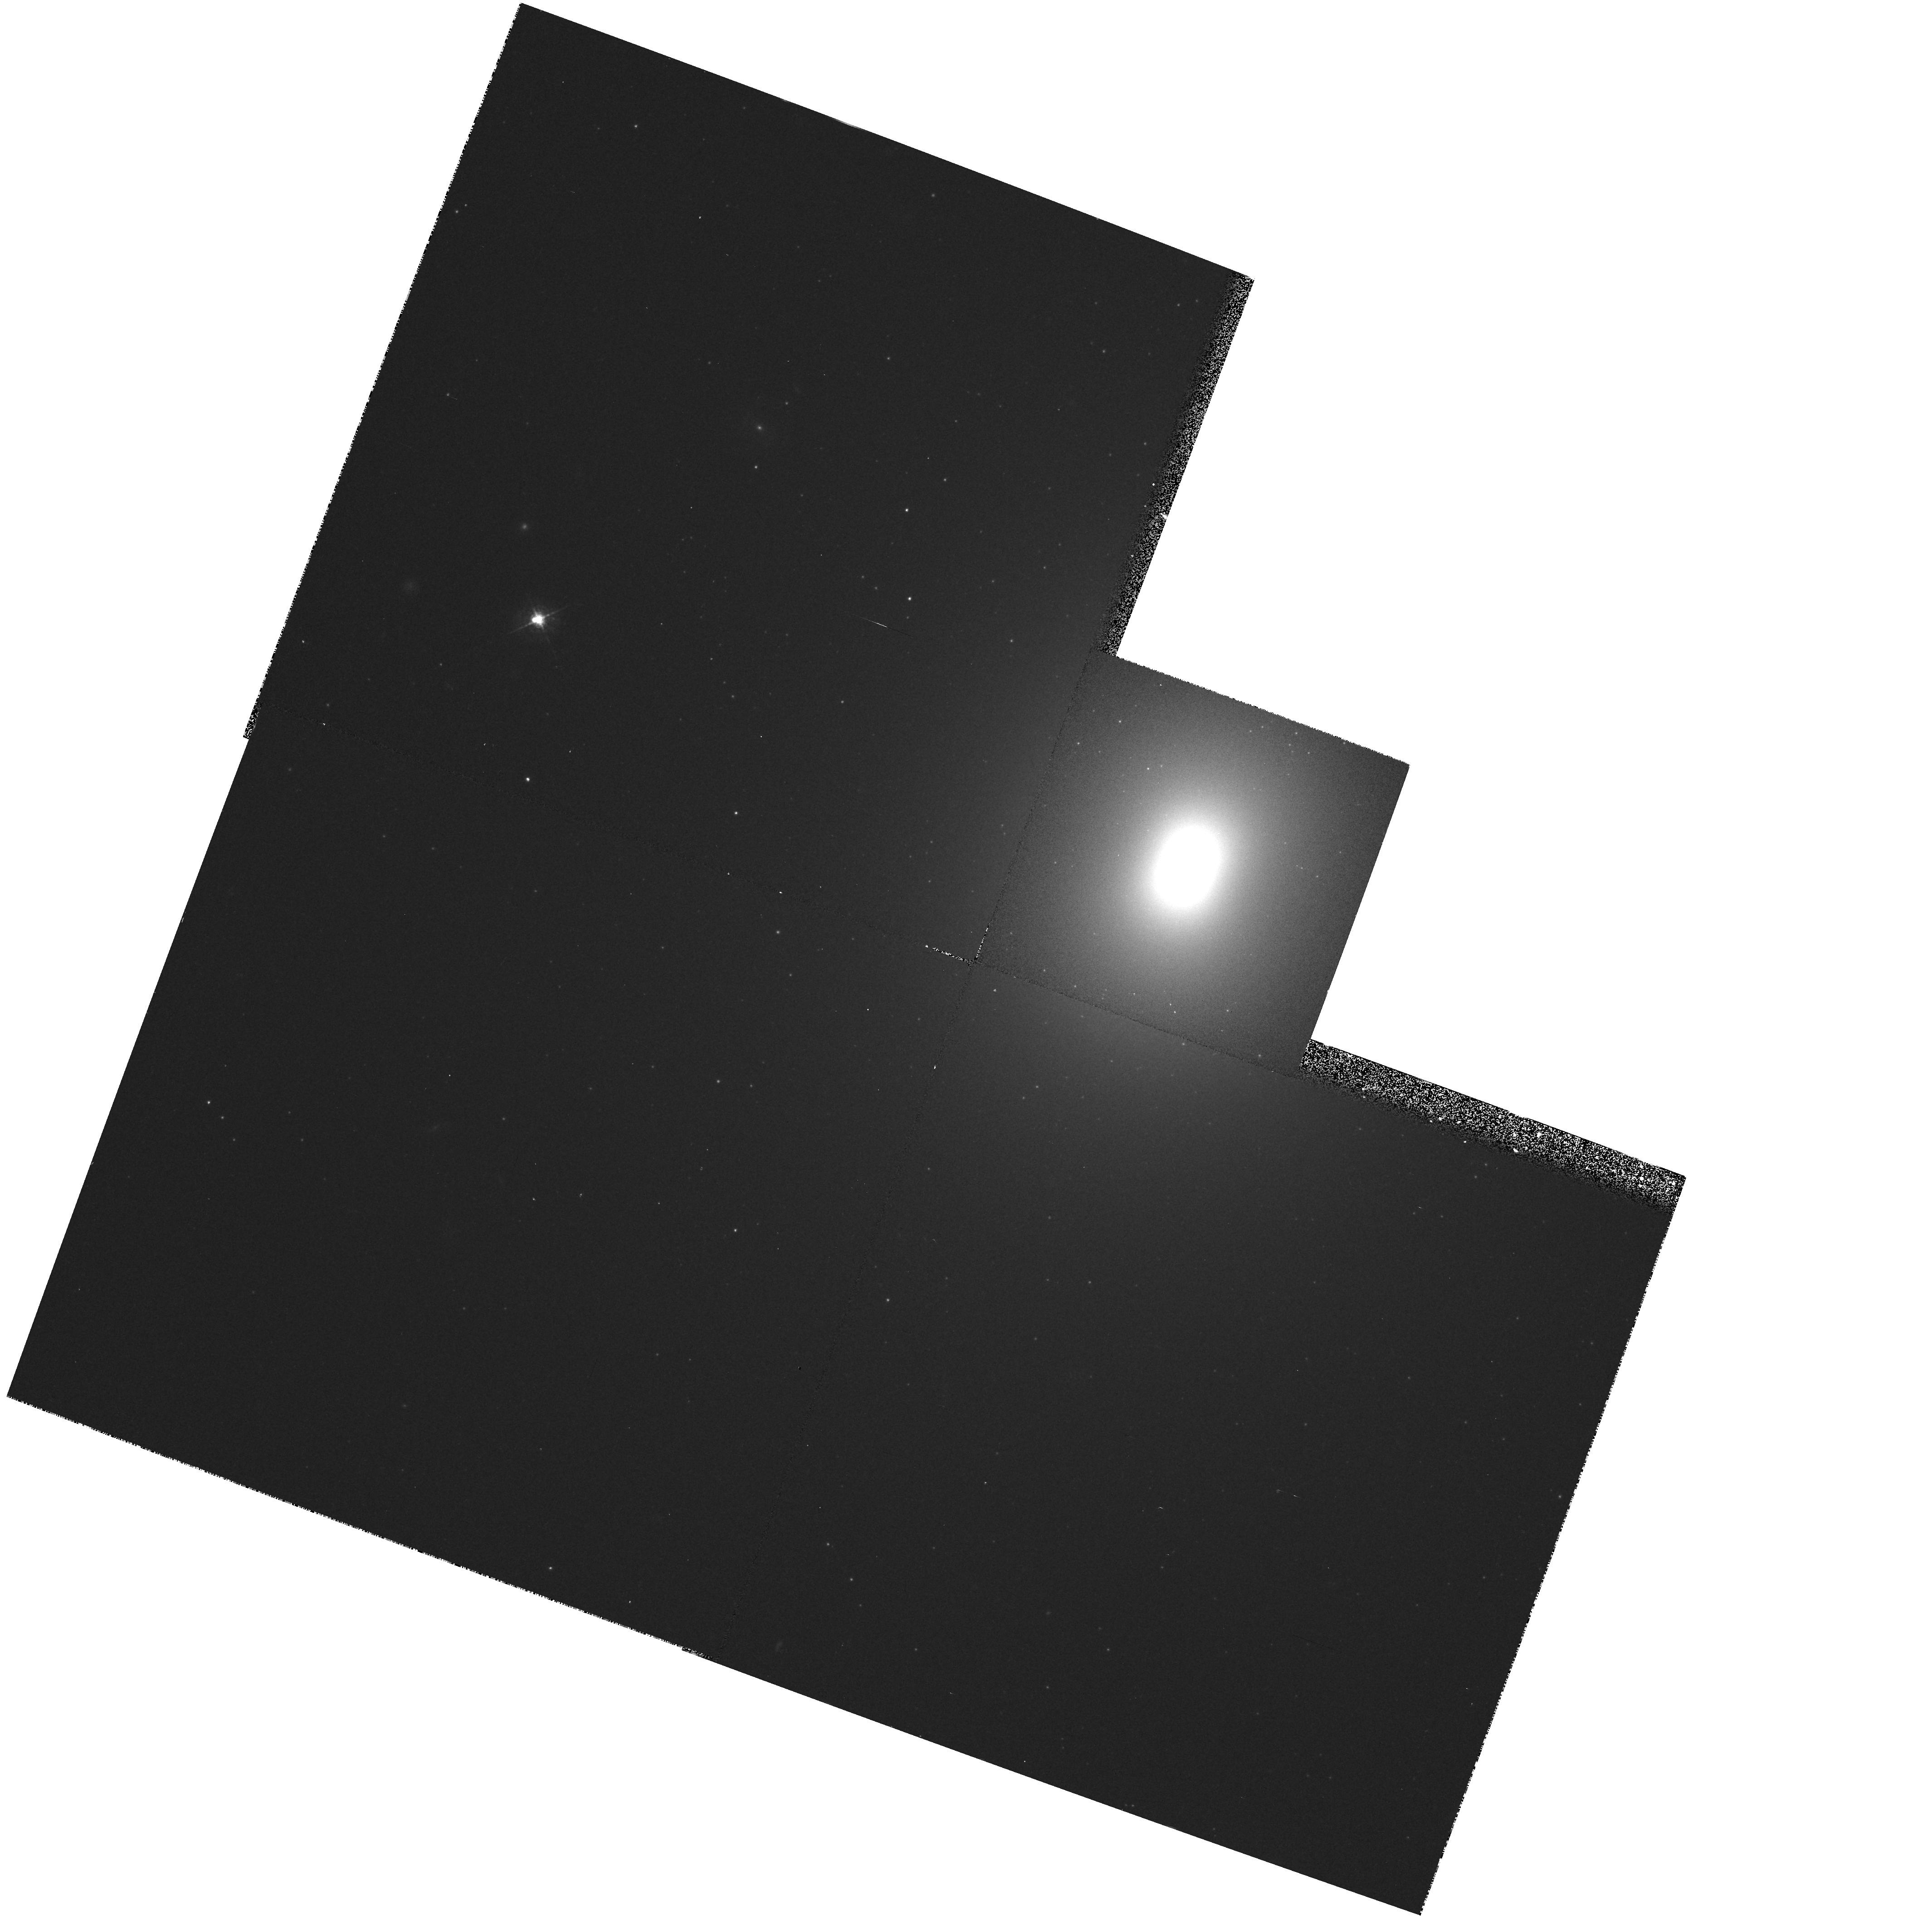
Target: NGC4261. Instrument: WFPC2/PC. Filter: F547M. Exposure: 13 min. Observation ID: hst_5124_02_wfpc2_pc_f547m_u2i502

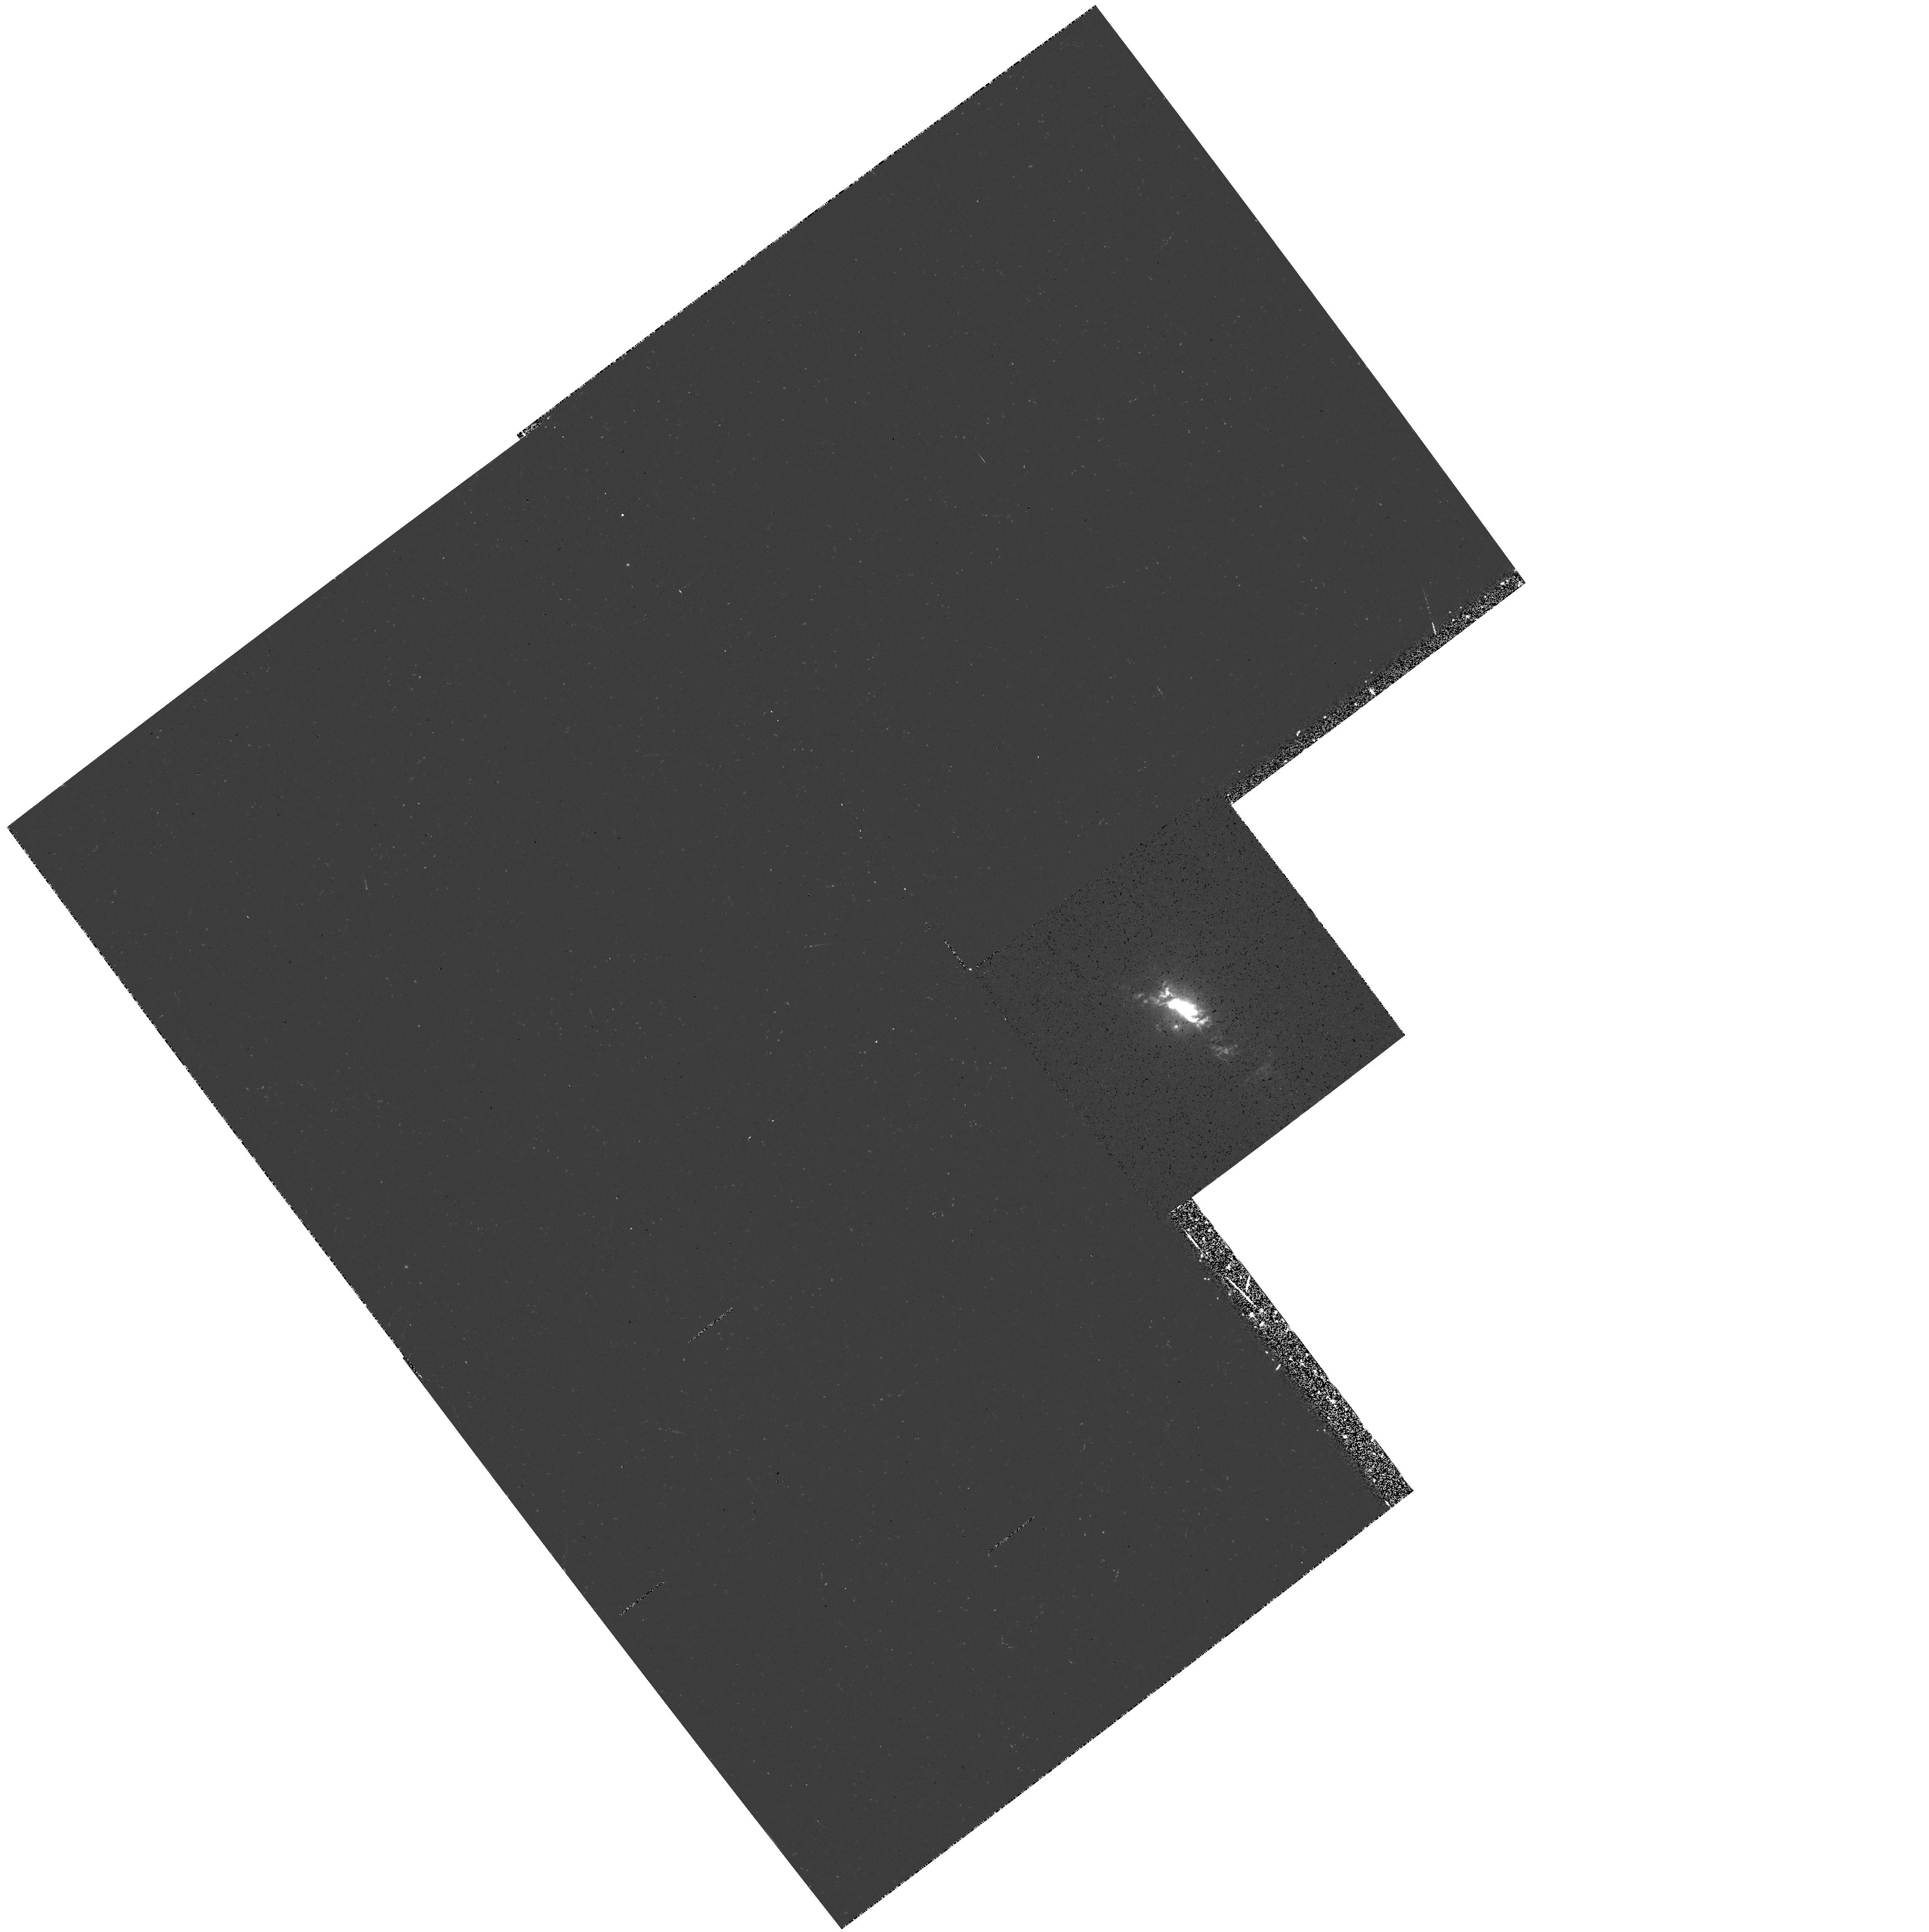
Target: NGC4151. Instrument: WFPC2/PC. Filter: F502N. Exposure: 14 min. Observation ID: hst_5124_01_wfpc2_pc_f502n_u2i501

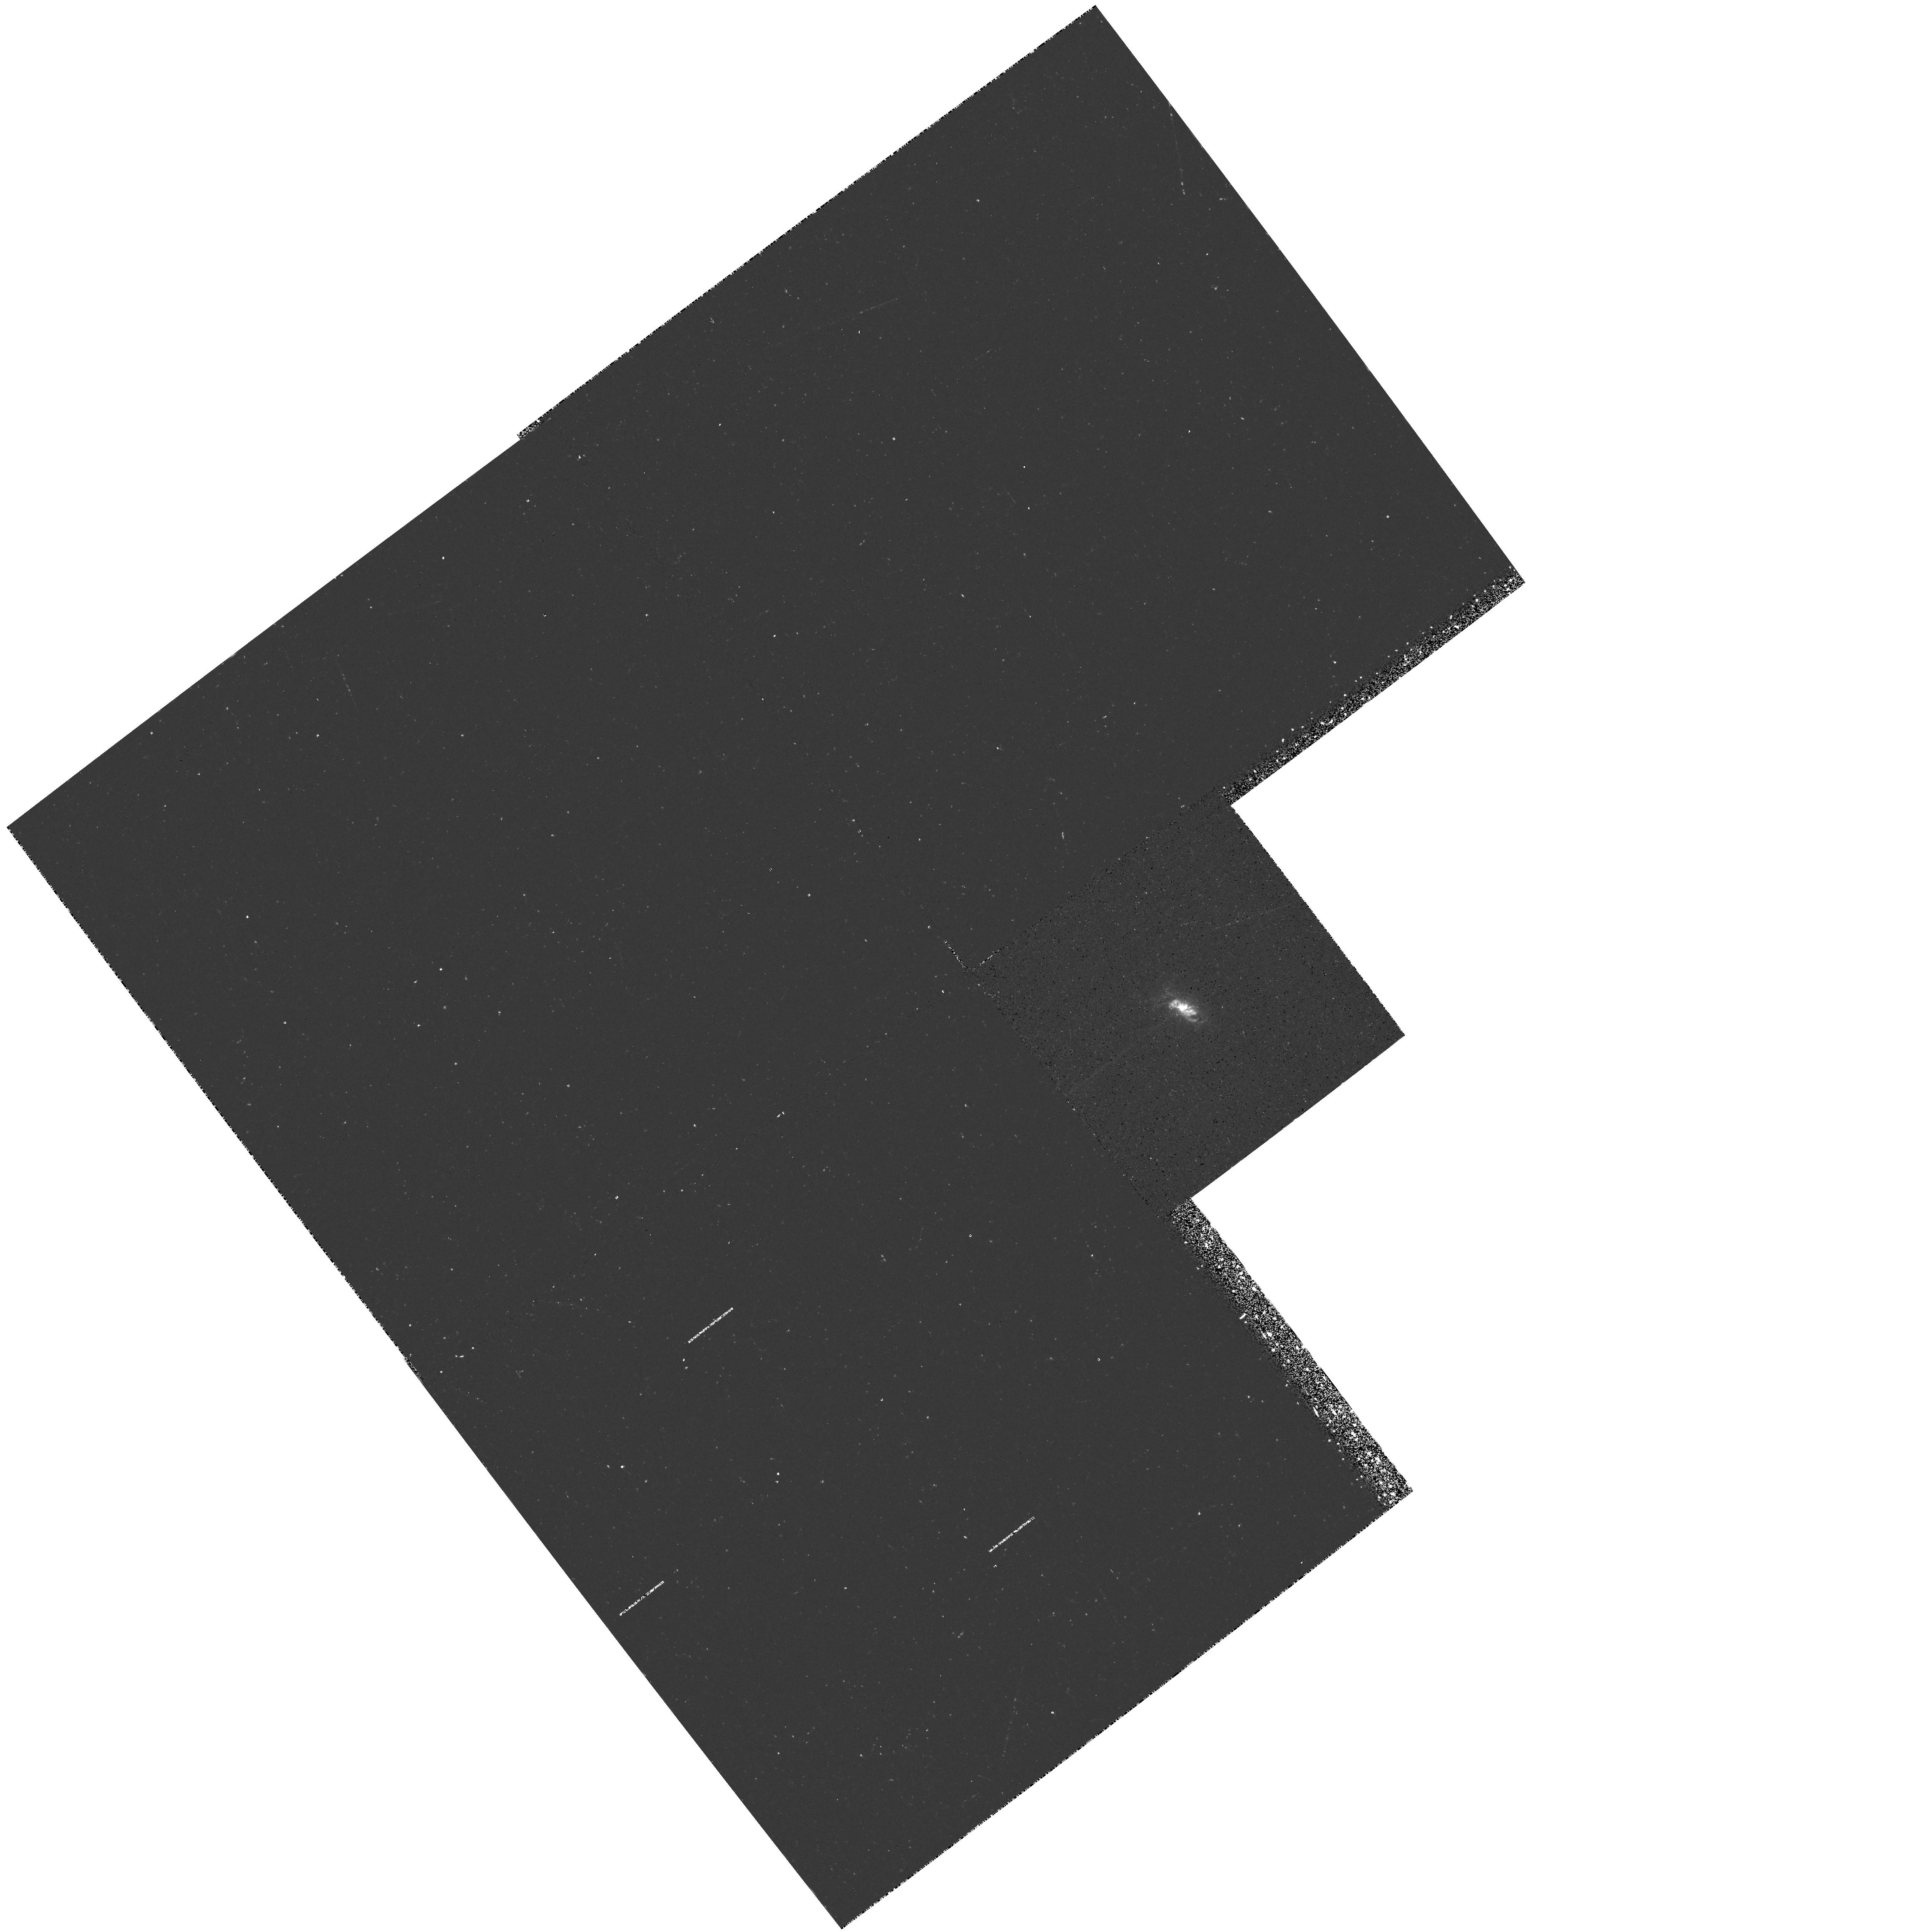
Target: NGC4151. Instrument: WFPC2/PC. Filter: F375N. Exposure: 28 min. Observation ID: hst_5124_01_wfpc2_pc_f375n_u2i501

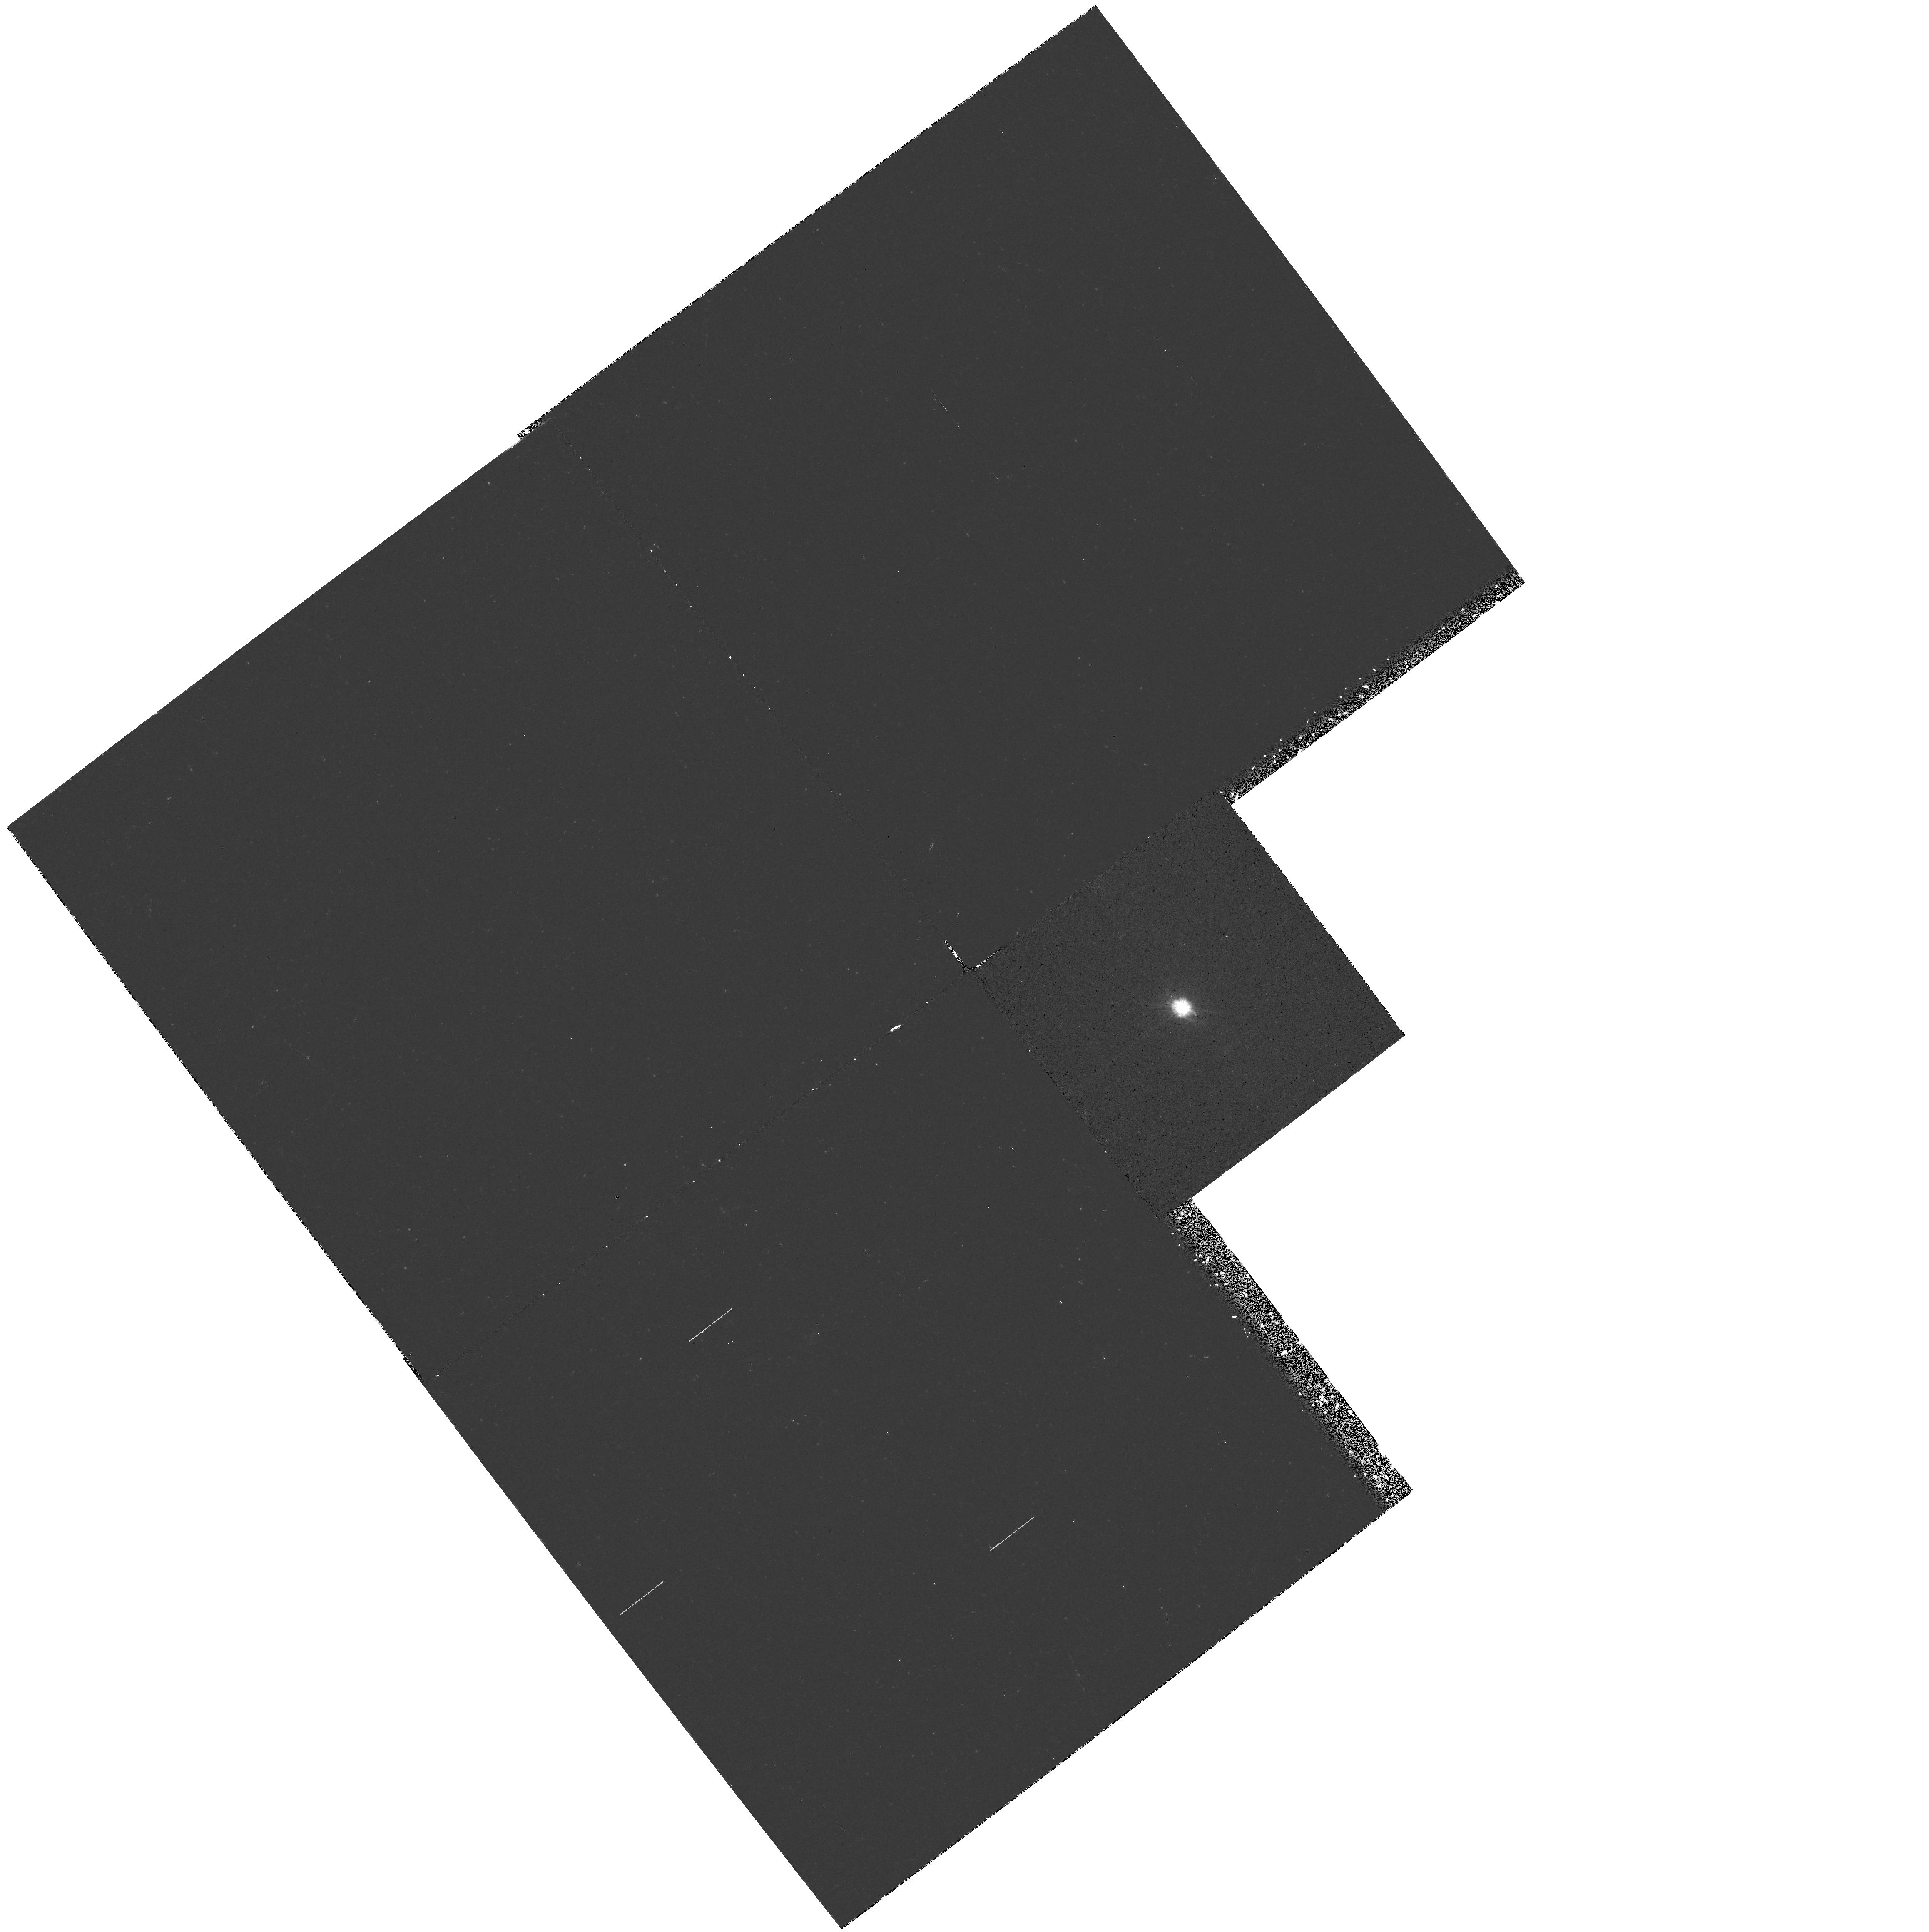
Target: NGC4151. Instrument: WFPC2/PC. Filter: F218W. Exposure: 41 min. Observation ID: hst_5124_01_wfpc2_pc_f218w_u2i501

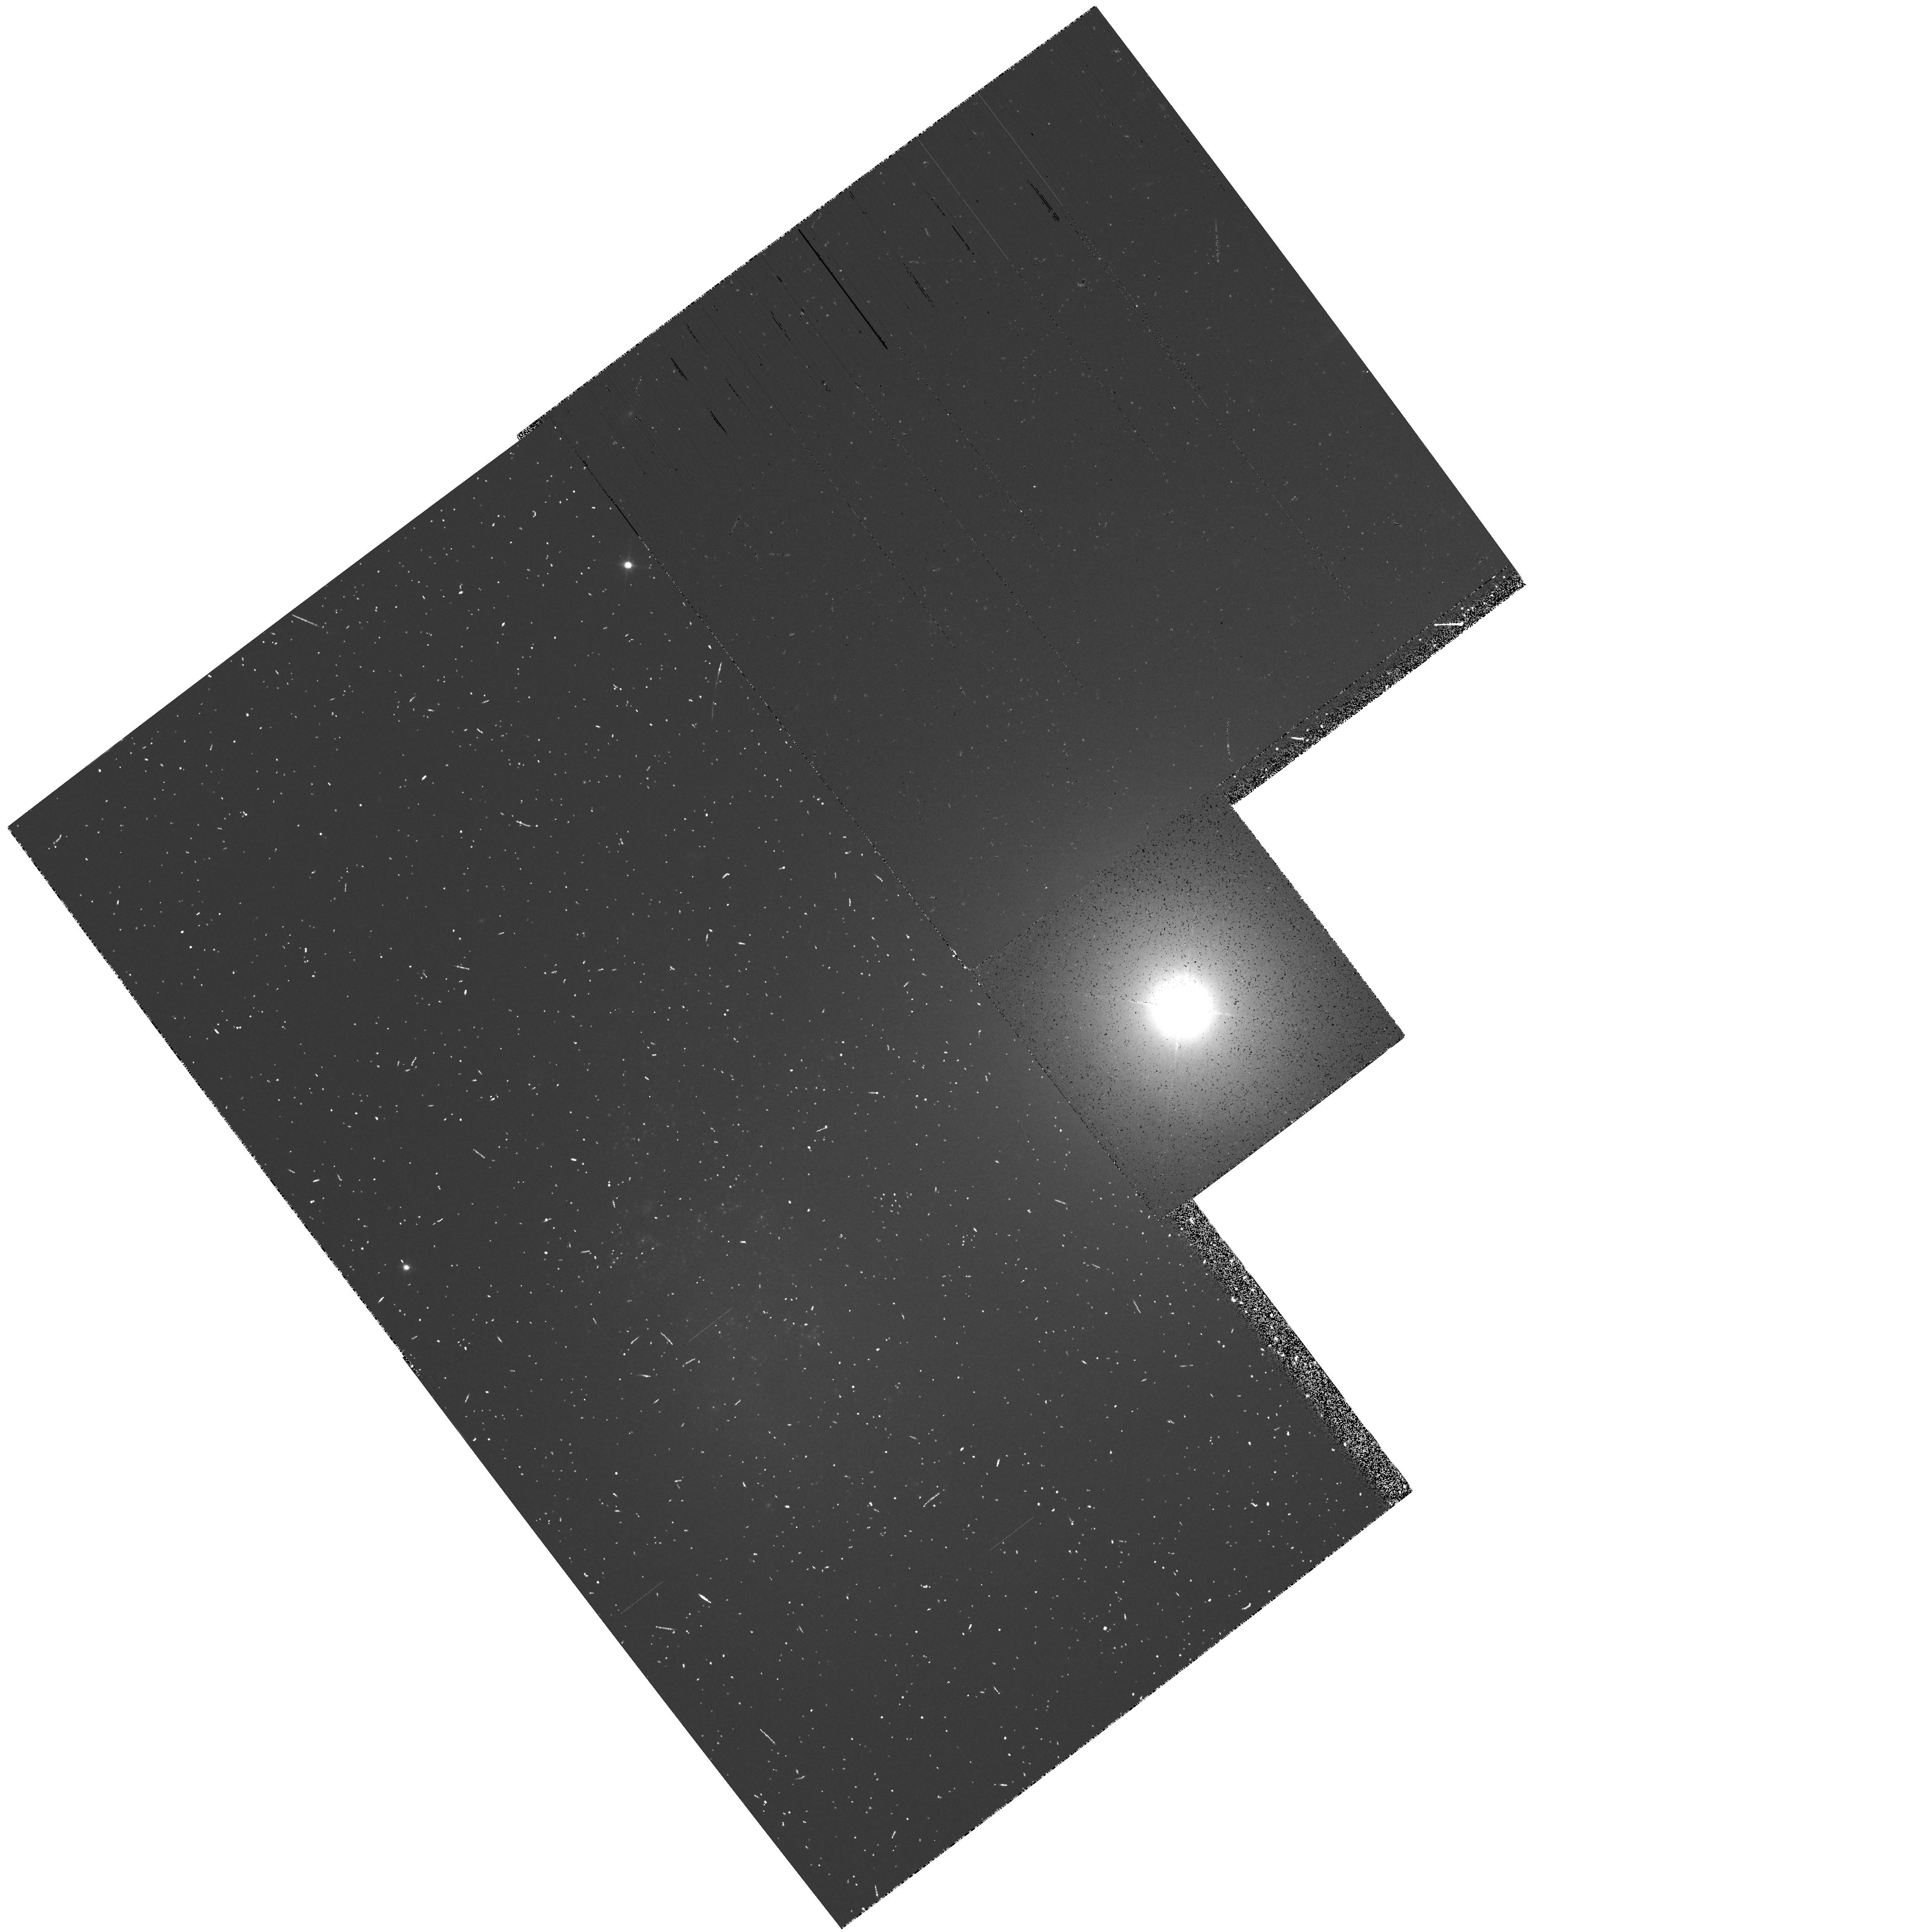
Target: NGC4151. Instrument: WFPC2/PC. Filter: F791W. Exposure: 5 min. Observation ID: hst_5124_01_wfpc2_pc_f791w_u2i501

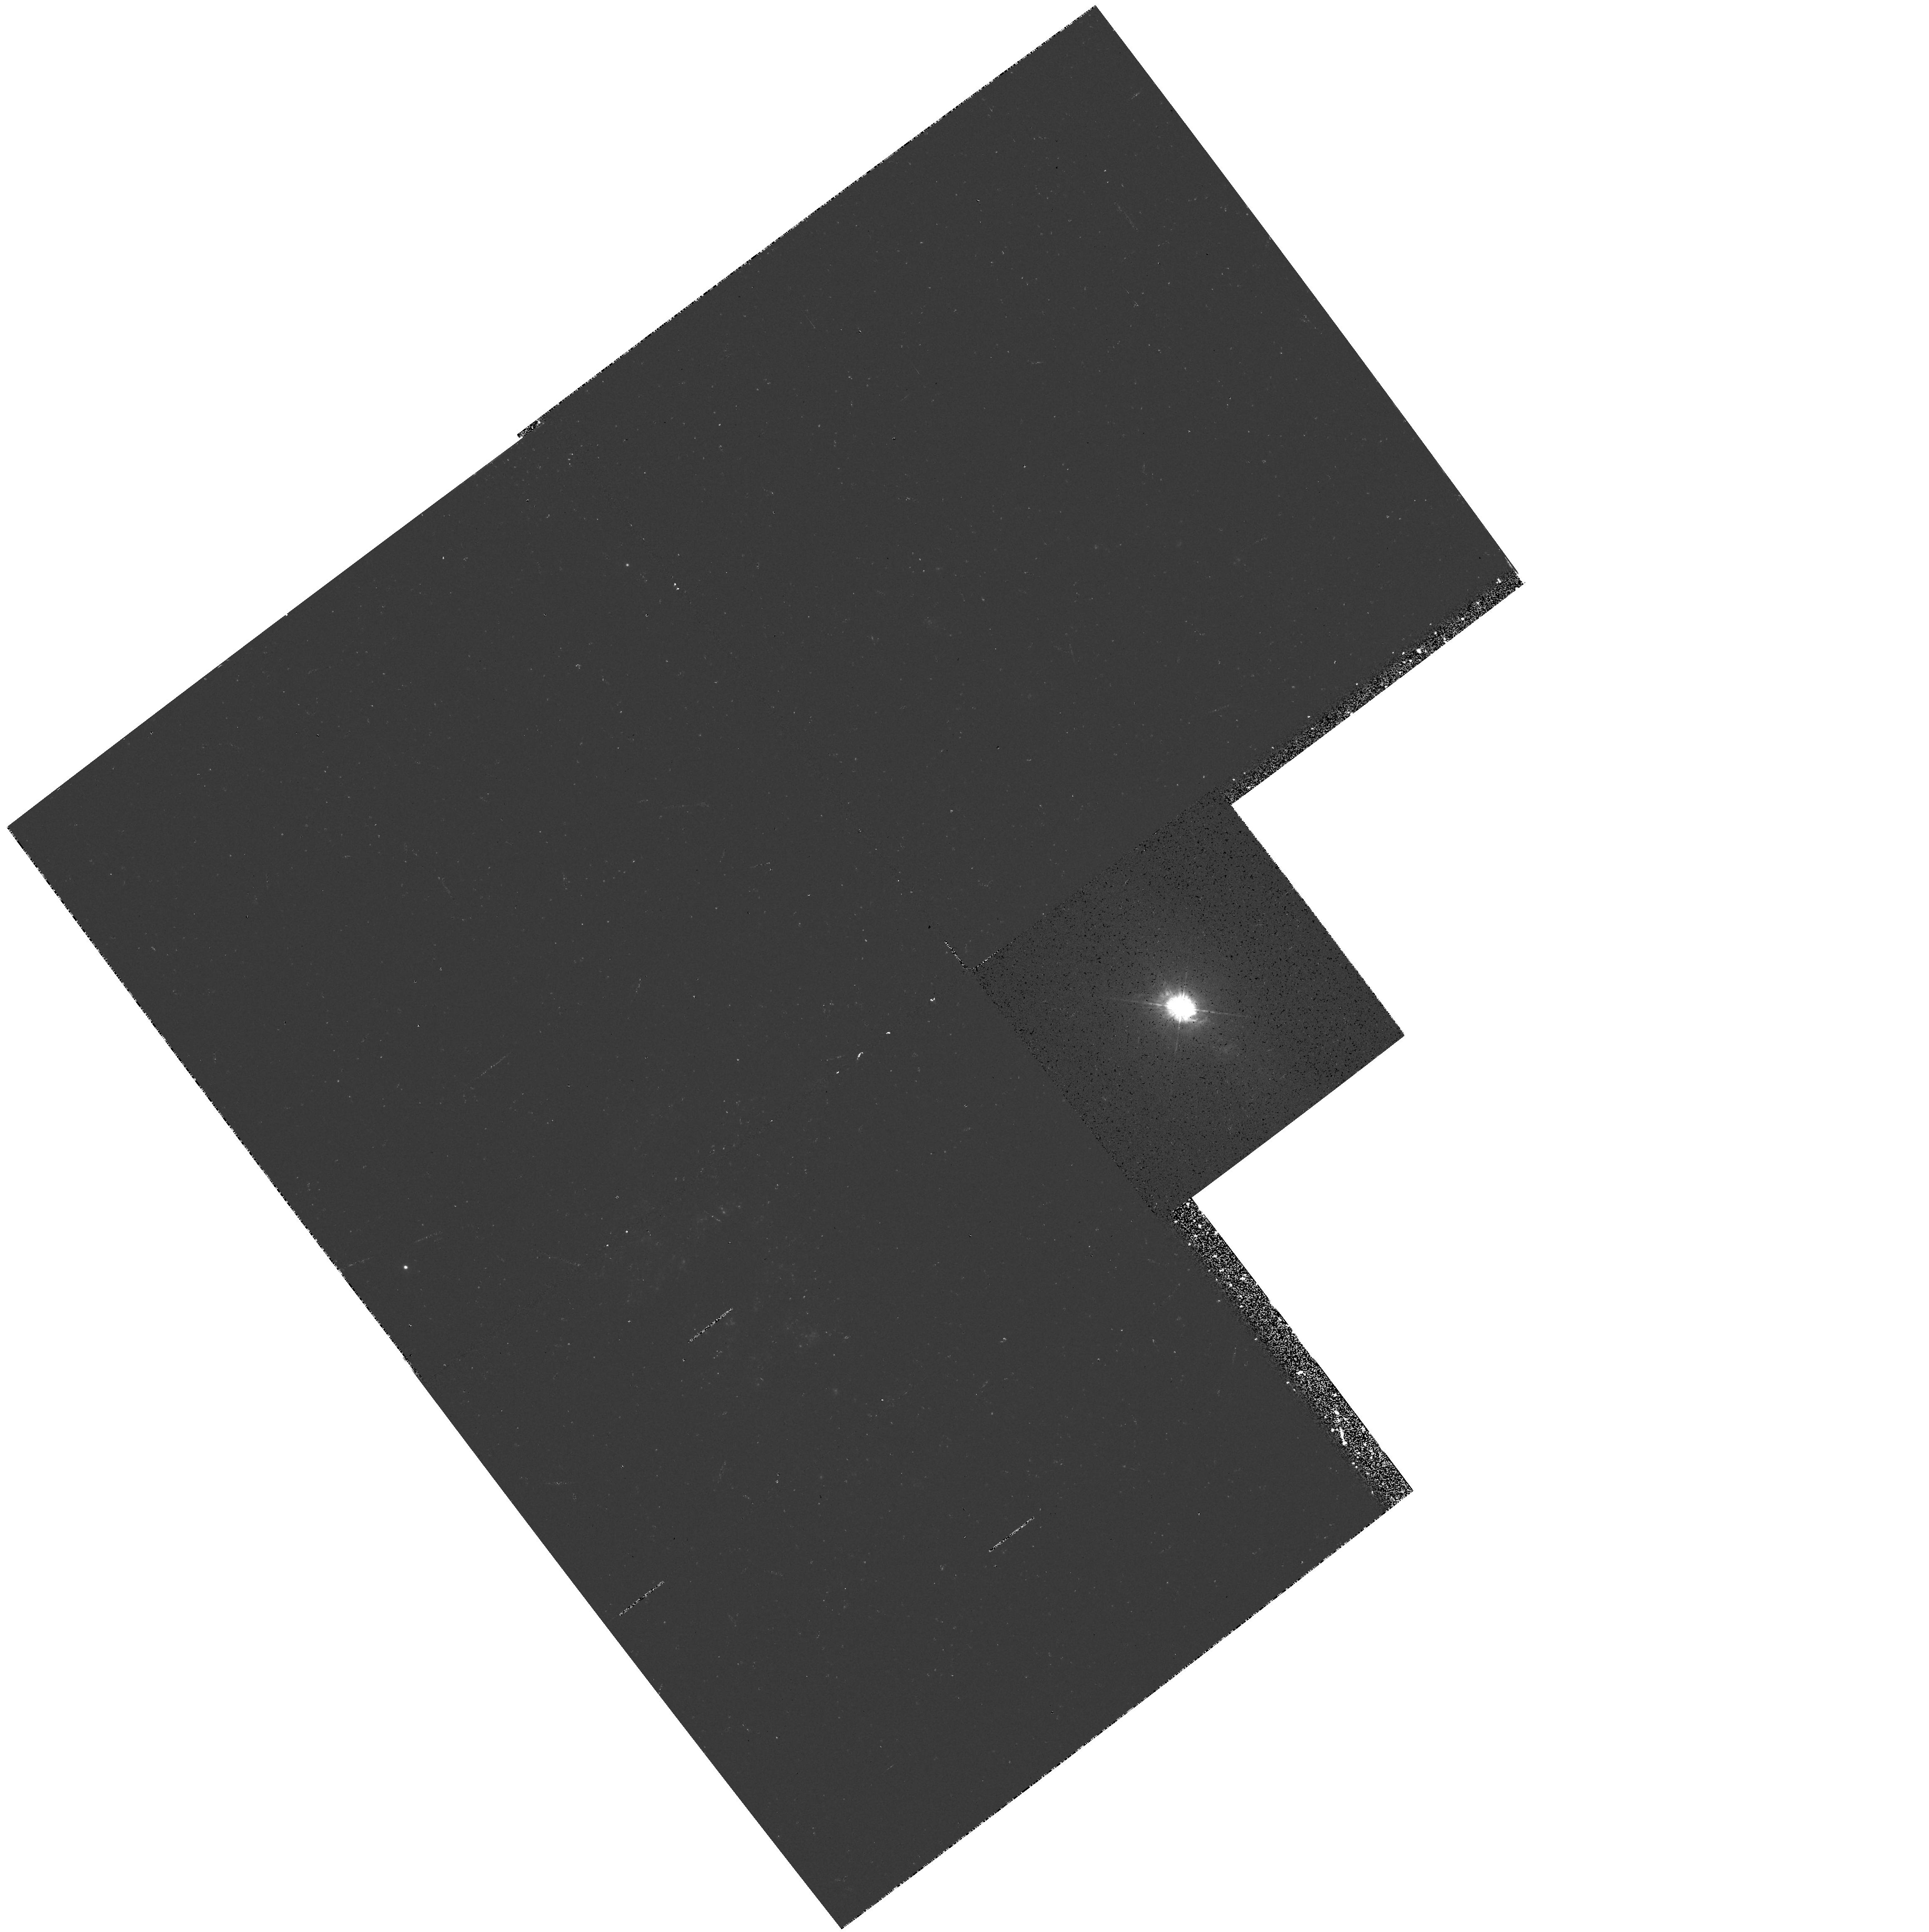
Target: NGC4151. Instrument: WFPC2/PC. Filter: F336W. Exposure: 14 min. Observation ID: hst_5124_01_wfpc2_pc_f336w_u2i501

IMAGING AND SPECTROPHOTOMETRY OF SEYFERT NUCLEI (FOS 14): CYCLE 4 OBSERVATIONS (PI: Ford, Holland)

WF/PC narrow band images will be used to isolate clouds near the nucleus and to look for organized structure such as disks, bubbles, and jets. FOS spectrophotometry from 1200A to 7000A will be used to establish density, temperature, chemical composition, ionization mechanisms, and reddening in the emission regions near the nucleus. Line profiles and radial velocities will be used to investigate broadening mechanisms near the nucleus such as turbulence, gas flows, and rotation. Small aperture FOS spectra of the nuclei will be used to separate the broad line region from the narrow line region. The spectra will be used to investigate physical conditions and gas dynamics in the broad line region. Absorption lines in the nuclear spectra will be used to measure the amount and distribution of gas along the line of sight through the parent galaxy.